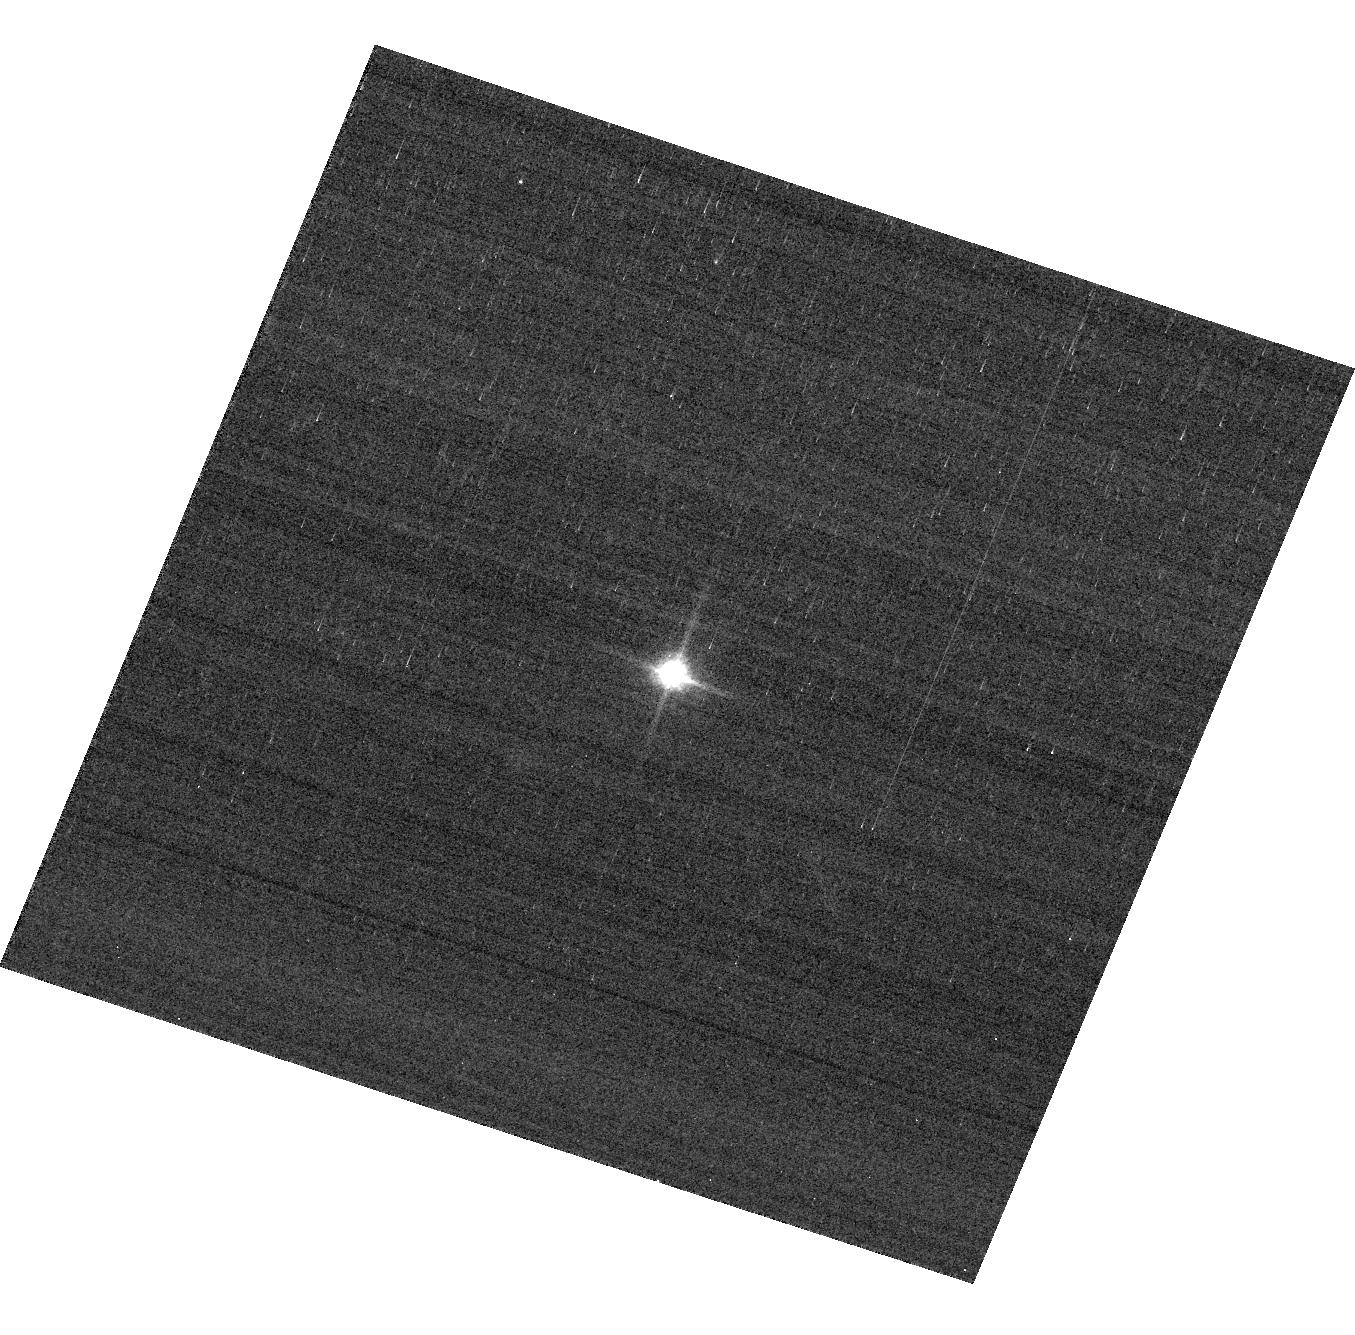
Target: GD153. Instrument: ACS/WFC. Filter: F850LP. Exposure: 2 min. Observation ID: hst_13962_04_acs_wfc_f850lp_jcr604

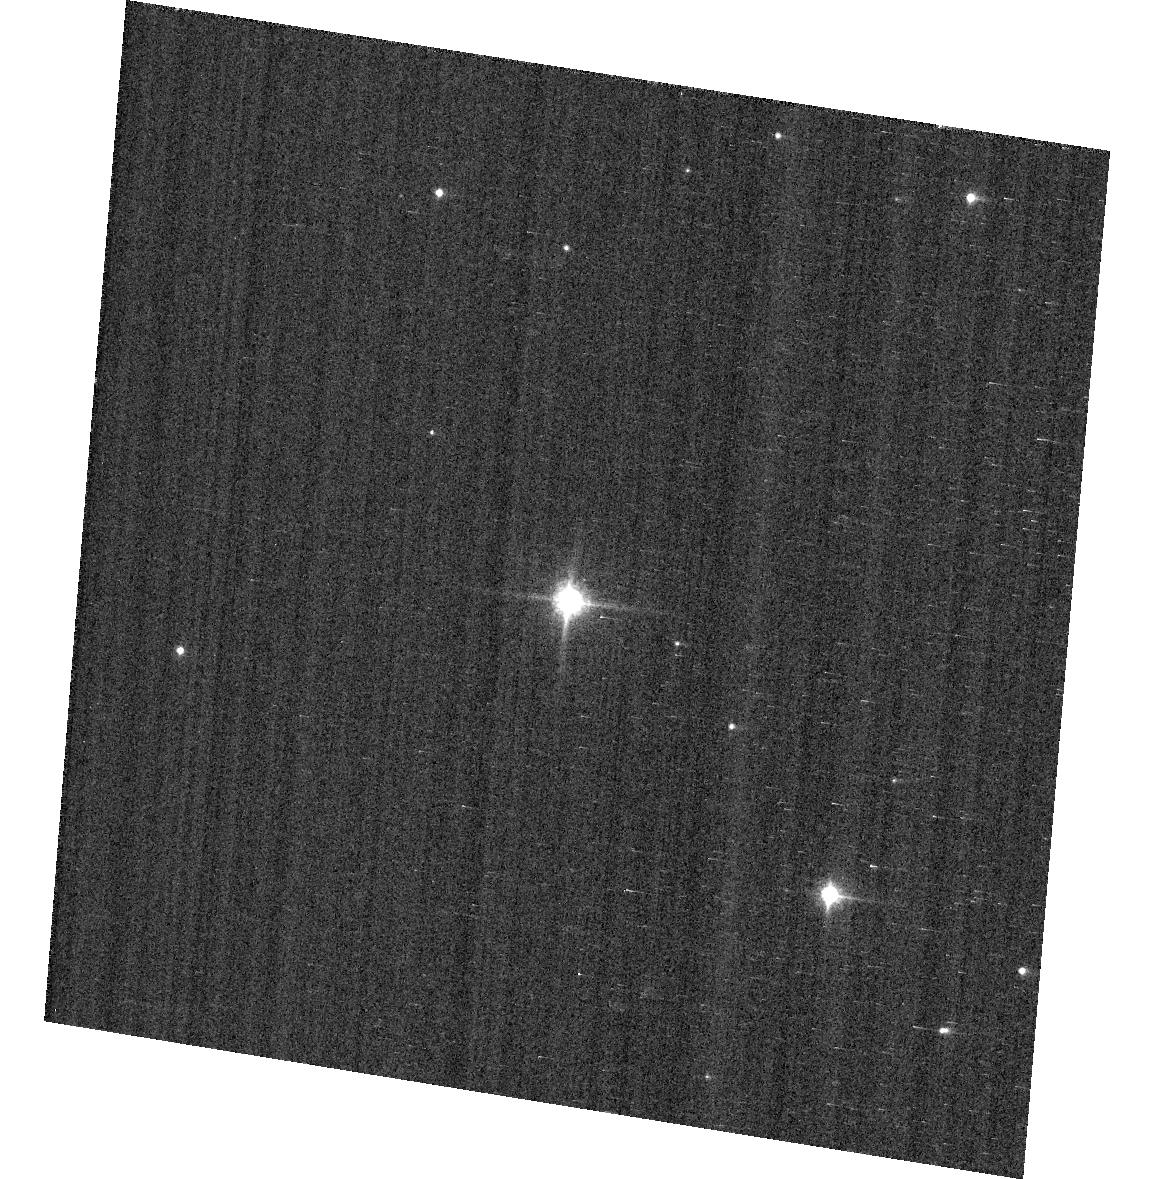
Target: GD71. Instrument: ACS/WFC. Filter: F850LP. Exposure: 1 min. Observation ID: hst_13962_07_acs_wfc_f850lp_jcr607

ACS Photometric calibration (PI: Bohlin, Ralph C.)

Purposes: -------- a) Verify and refine the WFC photometric calibrations, repeatability measure, and change in sensitivity over time with visits to the 3 primary WD standard stars, GD71, GD153, and G191B2B. Single bright stars are a more precise and straightforward approach than trying to use the multitude of stars in 47 Tuc. b) Continue to investigate the ~1-2% discrepancy between the ACS and STIS flux calibrations (ACS ISR 2007-06, ACS ISR 2012-01) for different stellar effective temperature. The goal is to measure any filter bandpass shifts in ACS or rule out the possibility of shifts as the primary contributors to the ACS/STIS discrepancy for cool stars. Description: To achieve our 1% photometry goal, a repeated annual program is required to maintain the corrections at similar sub-percent levels for the combined effects of CTE and photon sensitivity that both change over time. The ACS photometry for the bright standard stars in this program pushes the bright limit and has a 0.2-0.3% statistical photon error. This minimal investment in resources is required to characterize the most important WFC filters and has executed in all previous cycles.